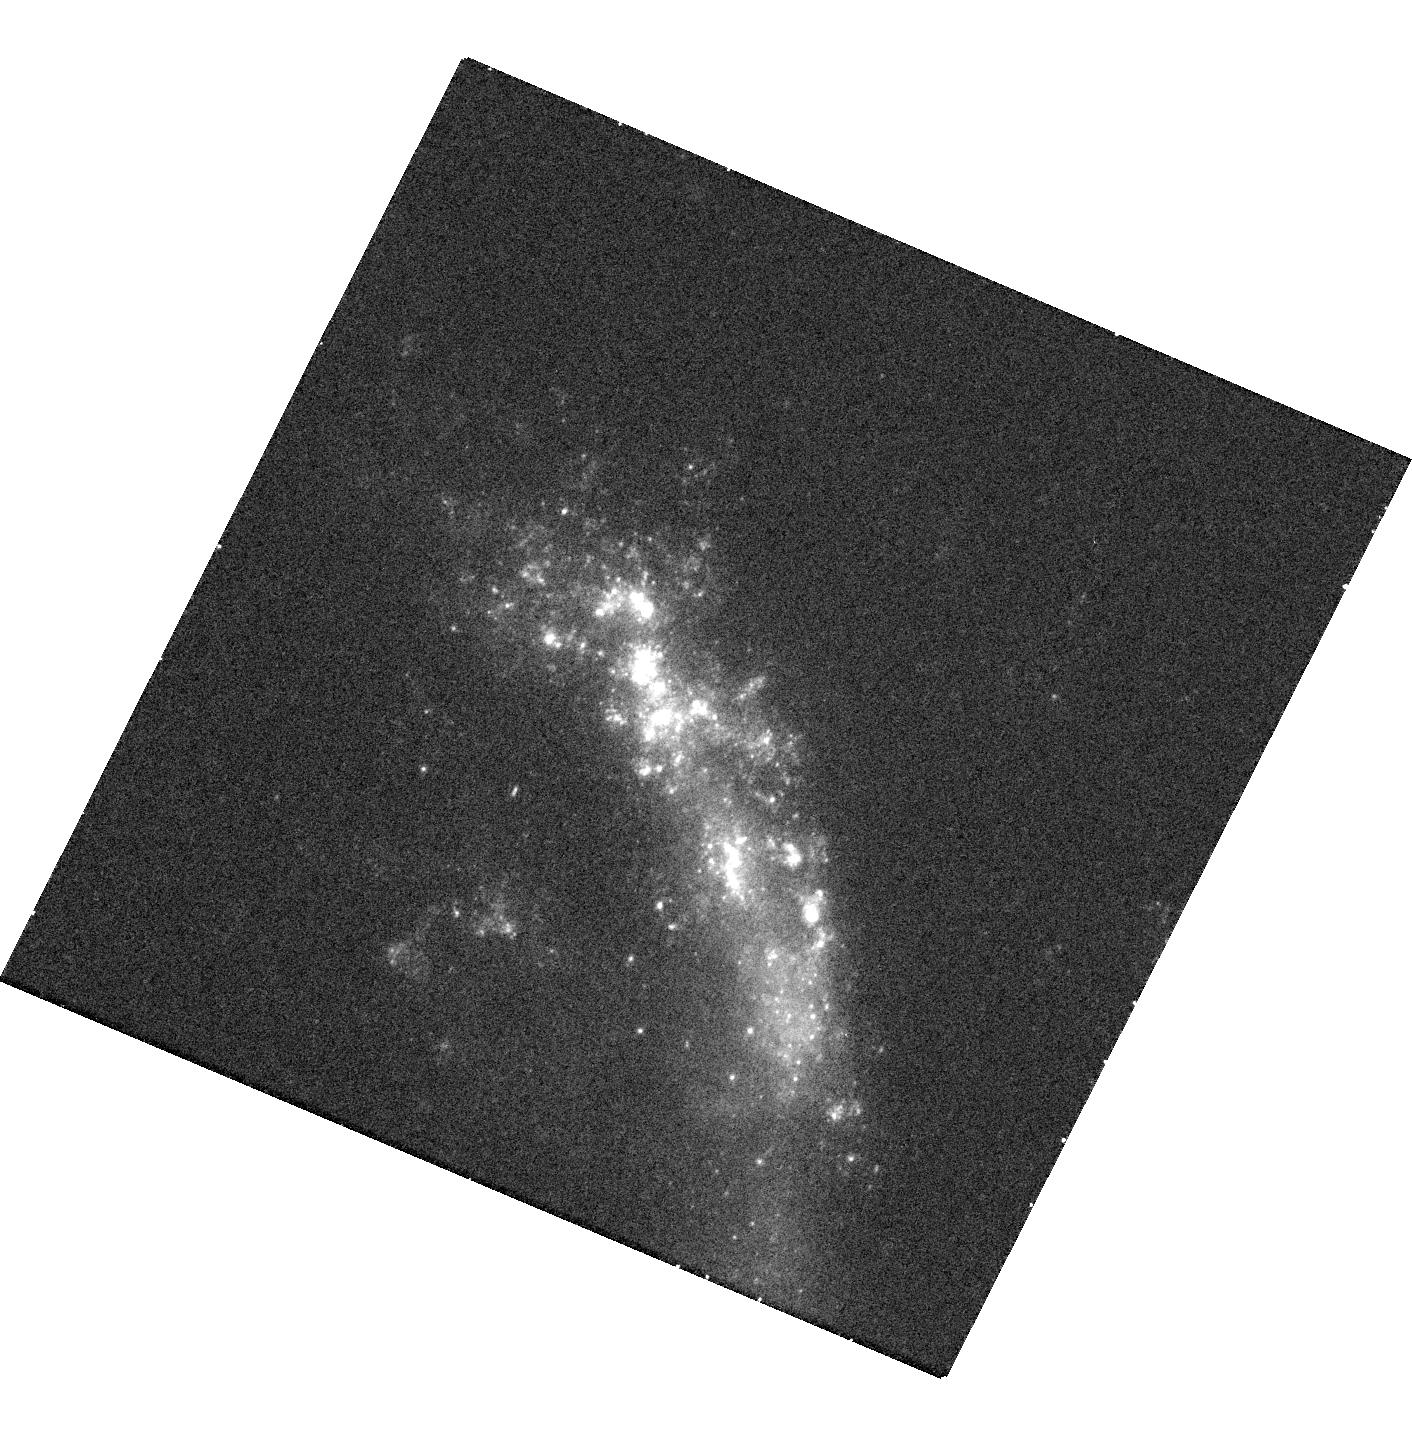
Target: SN2010JL. Instrument: WFC3/UVIS. Filter: F336W. Exposure: 17 min. Observation ID: hst_13341_04_wfc3_uvis_f336w_icd704

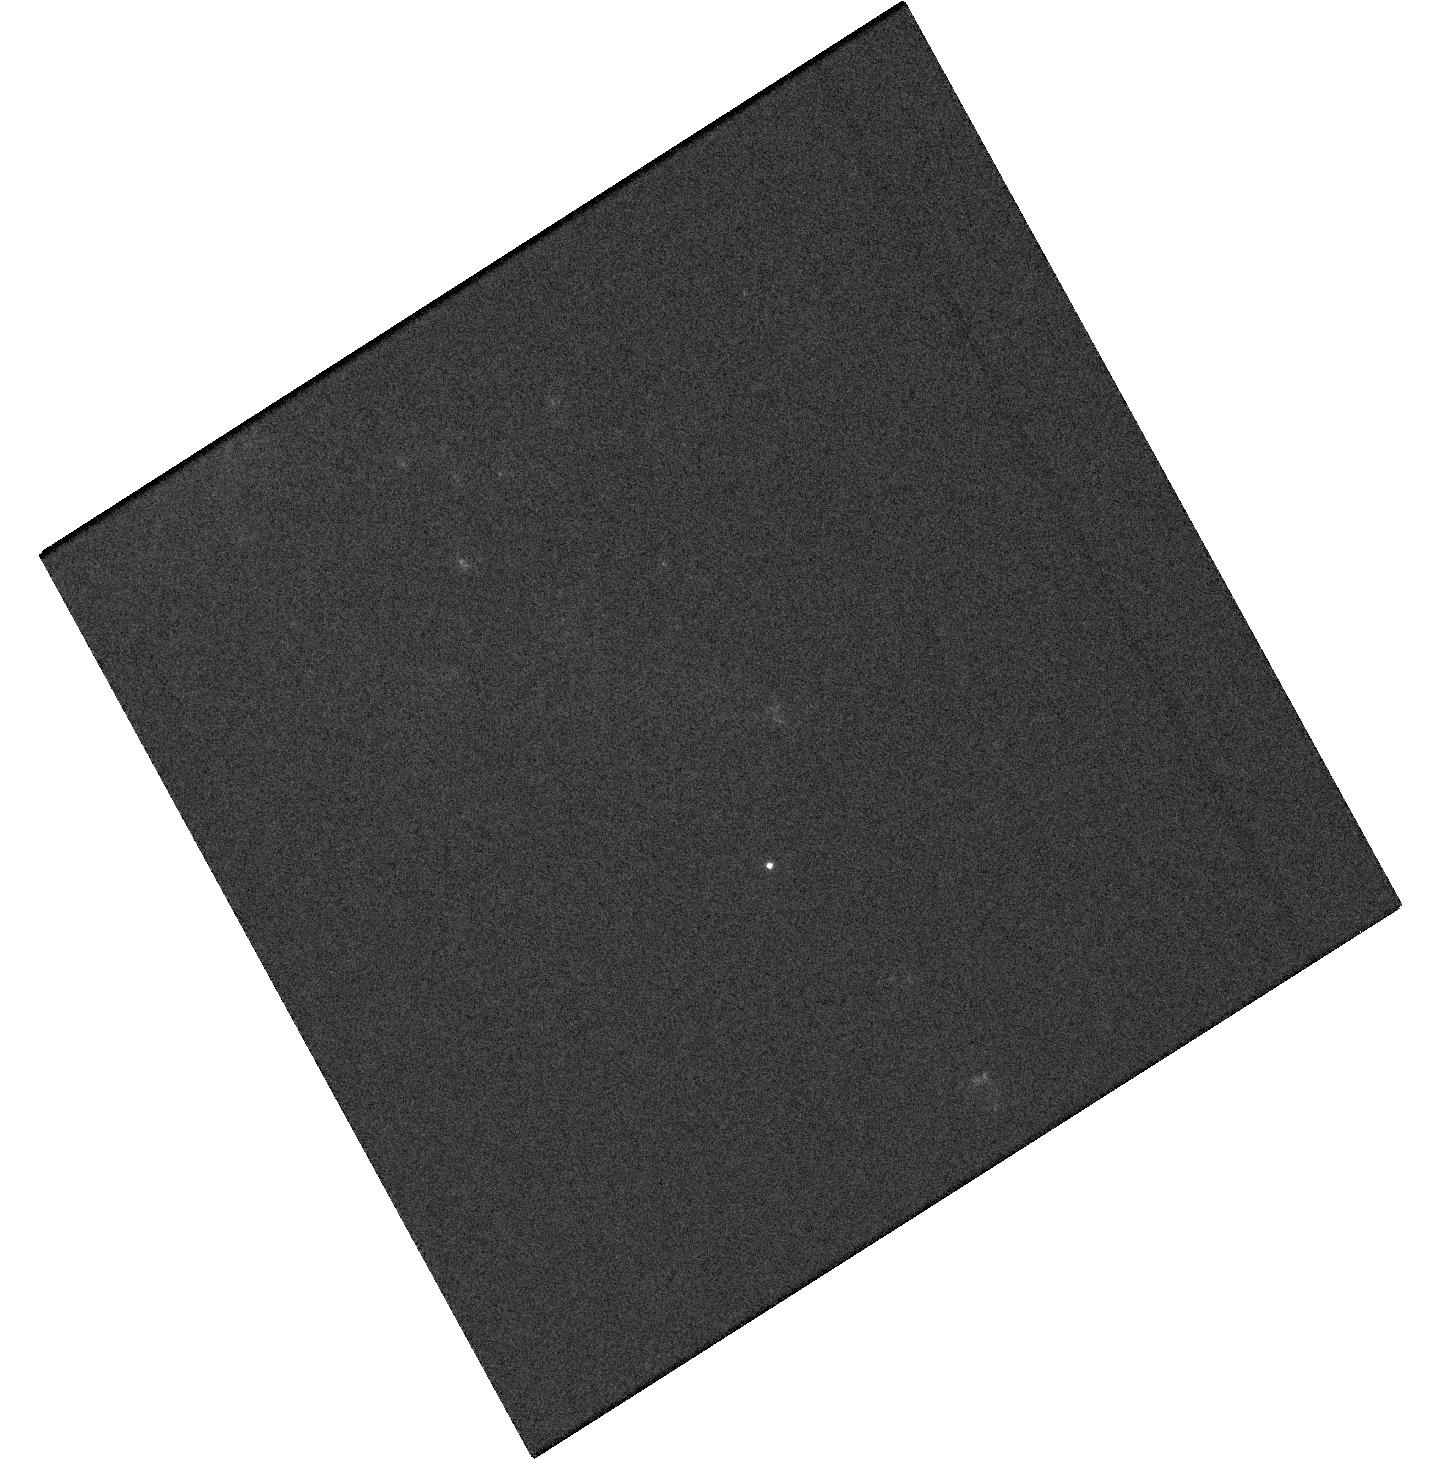
Target: PSNJ10543413+5417569. Instrument: WFC3/UVIS. Filter: F336W. Exposure: 4 min. Observation ID: hst_13341_01_wfc3_uvis_f336w_icd701

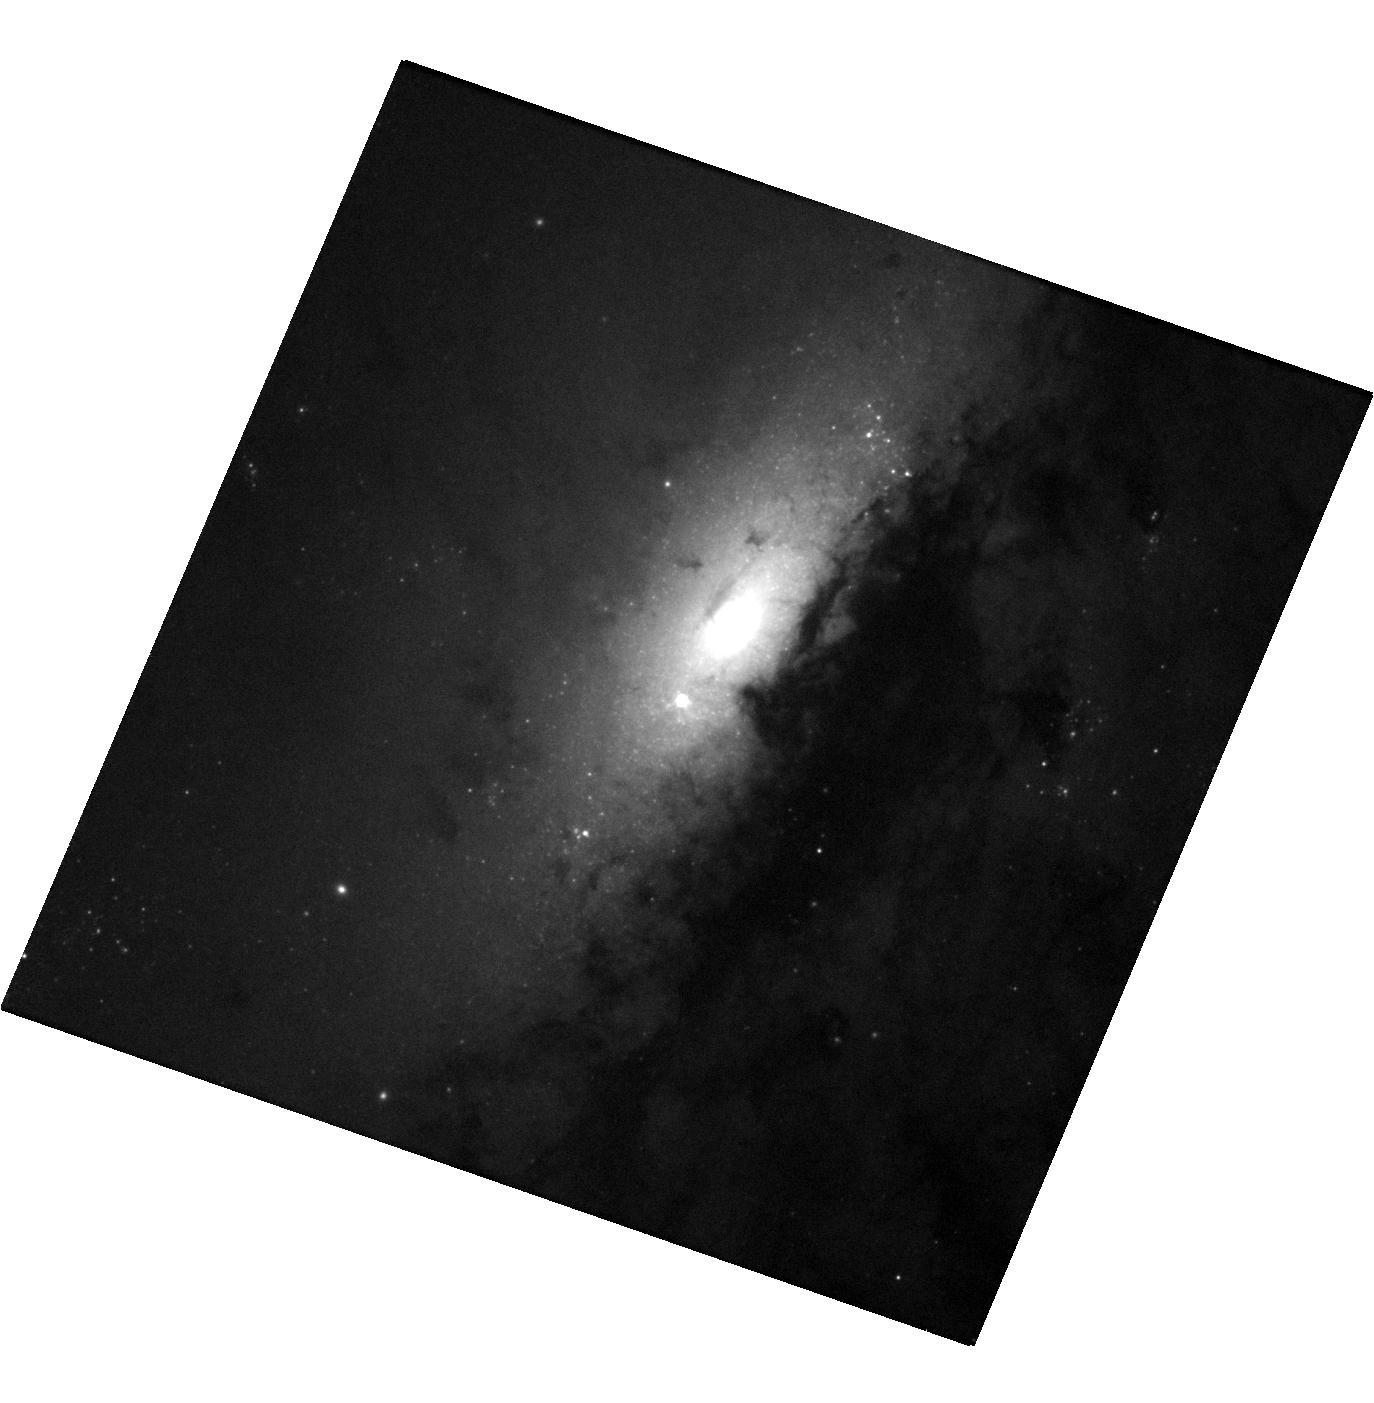
Target: SN2014BC. Instrument: WFC3/UVIS. Filter: F555W. Exposure: 4 min. Observation ID: hst_13341_02_wfc3_uvis_f555w_icd702

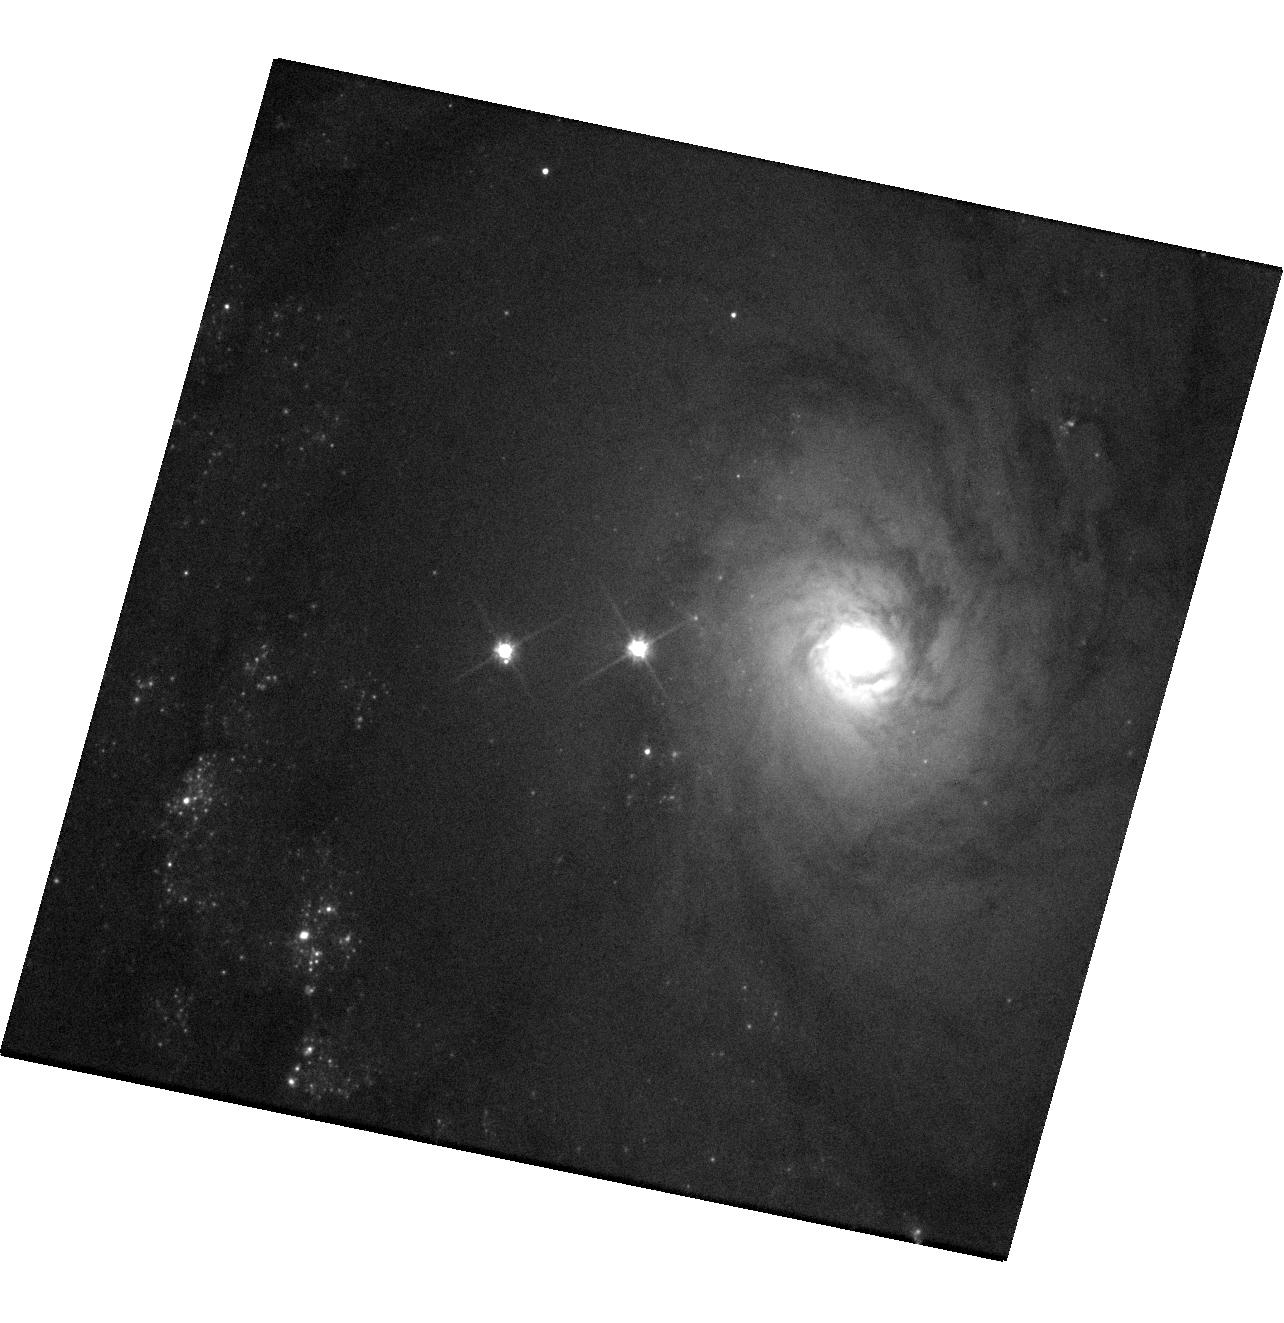
Target: ASASSN14HA. Instrument: WFC3/UVIS. Filter: F555W. Exposure: 4 min. Observation ID: hst_13341_03_wfc3_uvis_f555w_icd703

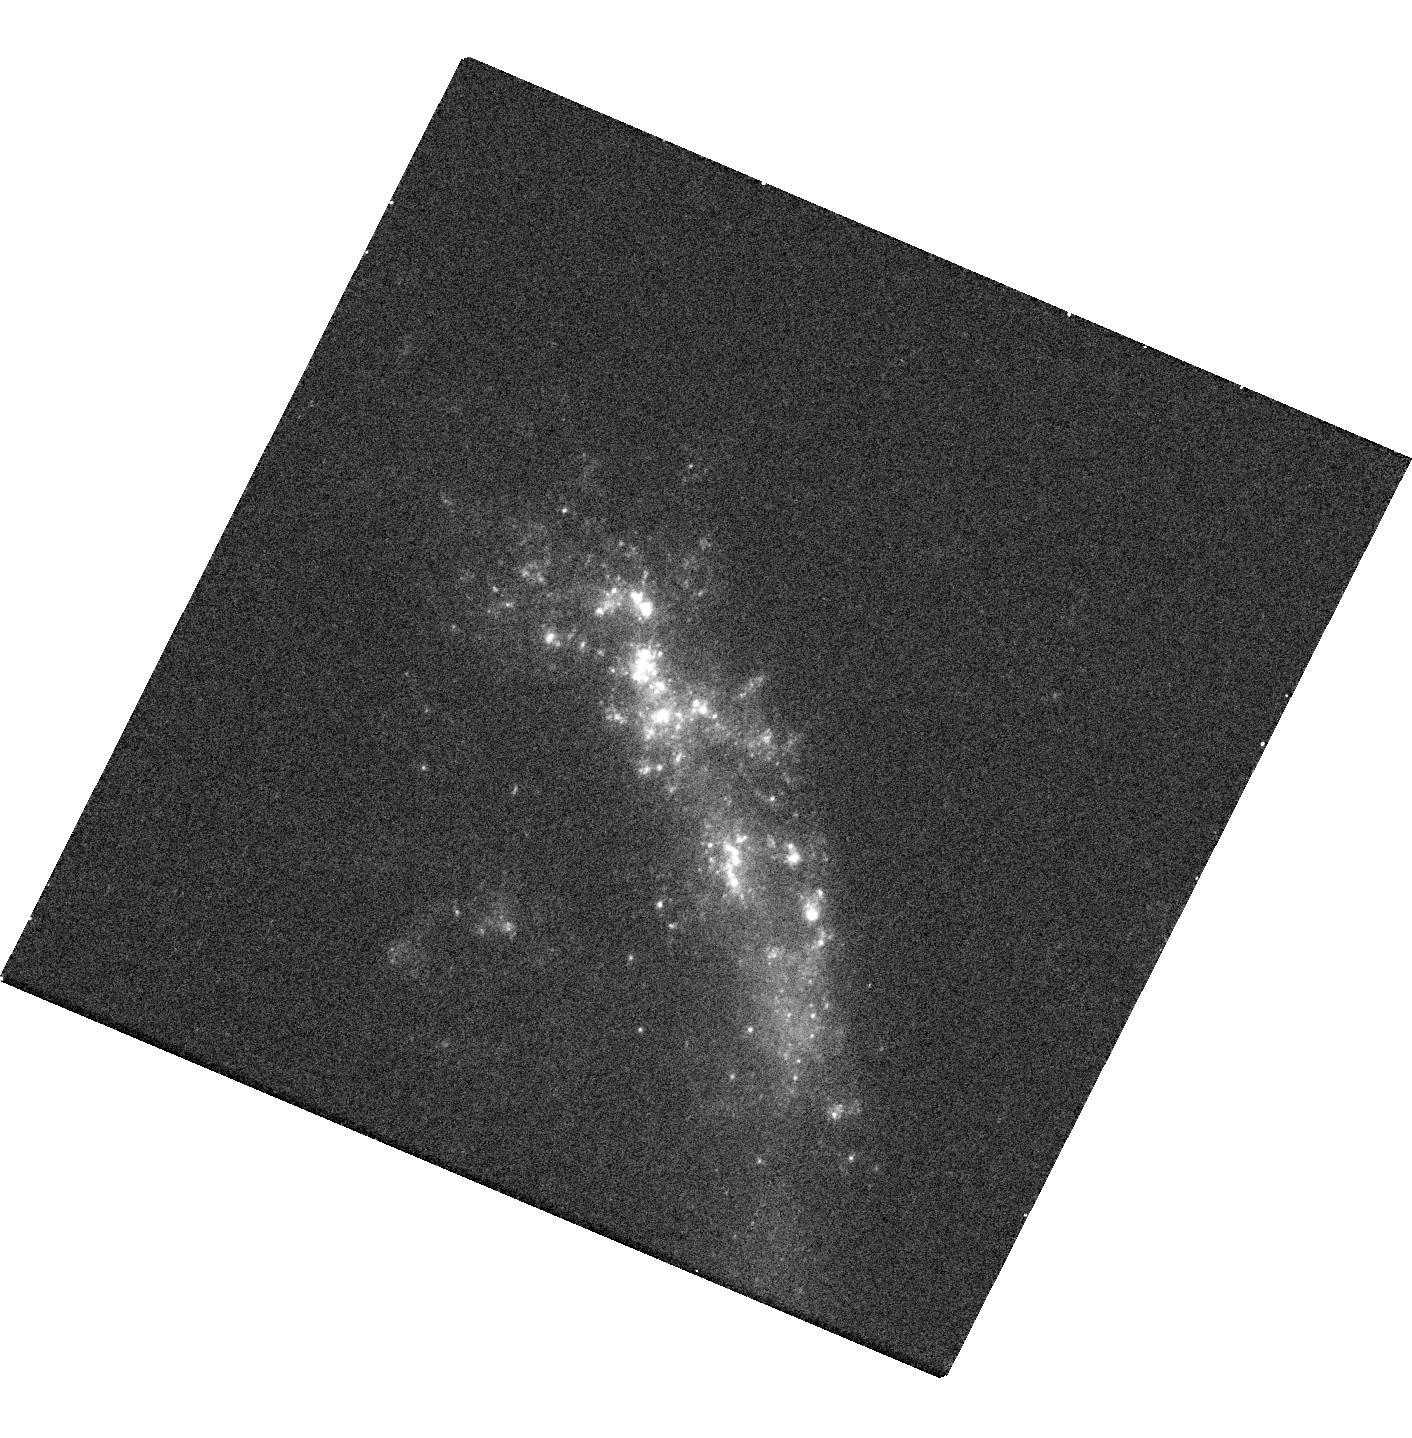
Target: SN2010JL. Instrument: WFC3/UVIS. Filter: F275W. Exposure: 17 min. Observation ID: hst_13341_04_wfc3_uvis_f275w_icd704

The Stellar Origins of Supernovae (PI: Van Dyk, Schuyler D.)

Supernovae (SNe) have a profound effect on galaxies, and have been used recently as precise cosmological probes, resulting in the Nobel-distinguished discovery of the accelerating Universe. They are clearly very important events deserving of intense study. Yet, even with over 6100 known SNe, we know relatively little about the stars which give rise to these powerful explosions. The main limitation has been the lack of spatial resolution in pre-SN imaging data. However, since 1999 our team has been at the vanguard of directly identifying SN progenitor stars in HST images. From this exciting line of study, the emerging trend from 9 detections for Type II-Plateau SNe is that their progenitors appear to be relatively low mass (8 to 20 Msun) red supergiants, although more cases are needed. Additionally, evidence is growing that the progenitors of Type II-narrow SNe may be related to luminous blue variables. However, the nature of the progenitors of Type Ib/c SNe, a subset of which are associated with the amazing gamma-ray bursts, remains ambiguous. Furthermore, we remain in the continually embarrassing situation that we still do not yet know which progenitor systems explode as Type Ia SNe, which are currently being used for precision cosmology. In Cycles 16 and 17 we had great success with our approved ToO programs. As of this proposal deadline, we had not yet triggered our Cycle 20 program. We therefore propose to continue this project to determine the identities of the progenitors of 4 SNe within, generally, about 20 Mpc, which we expect to occur during Cycle 21, through ToO observations using WFC3/UVIS.